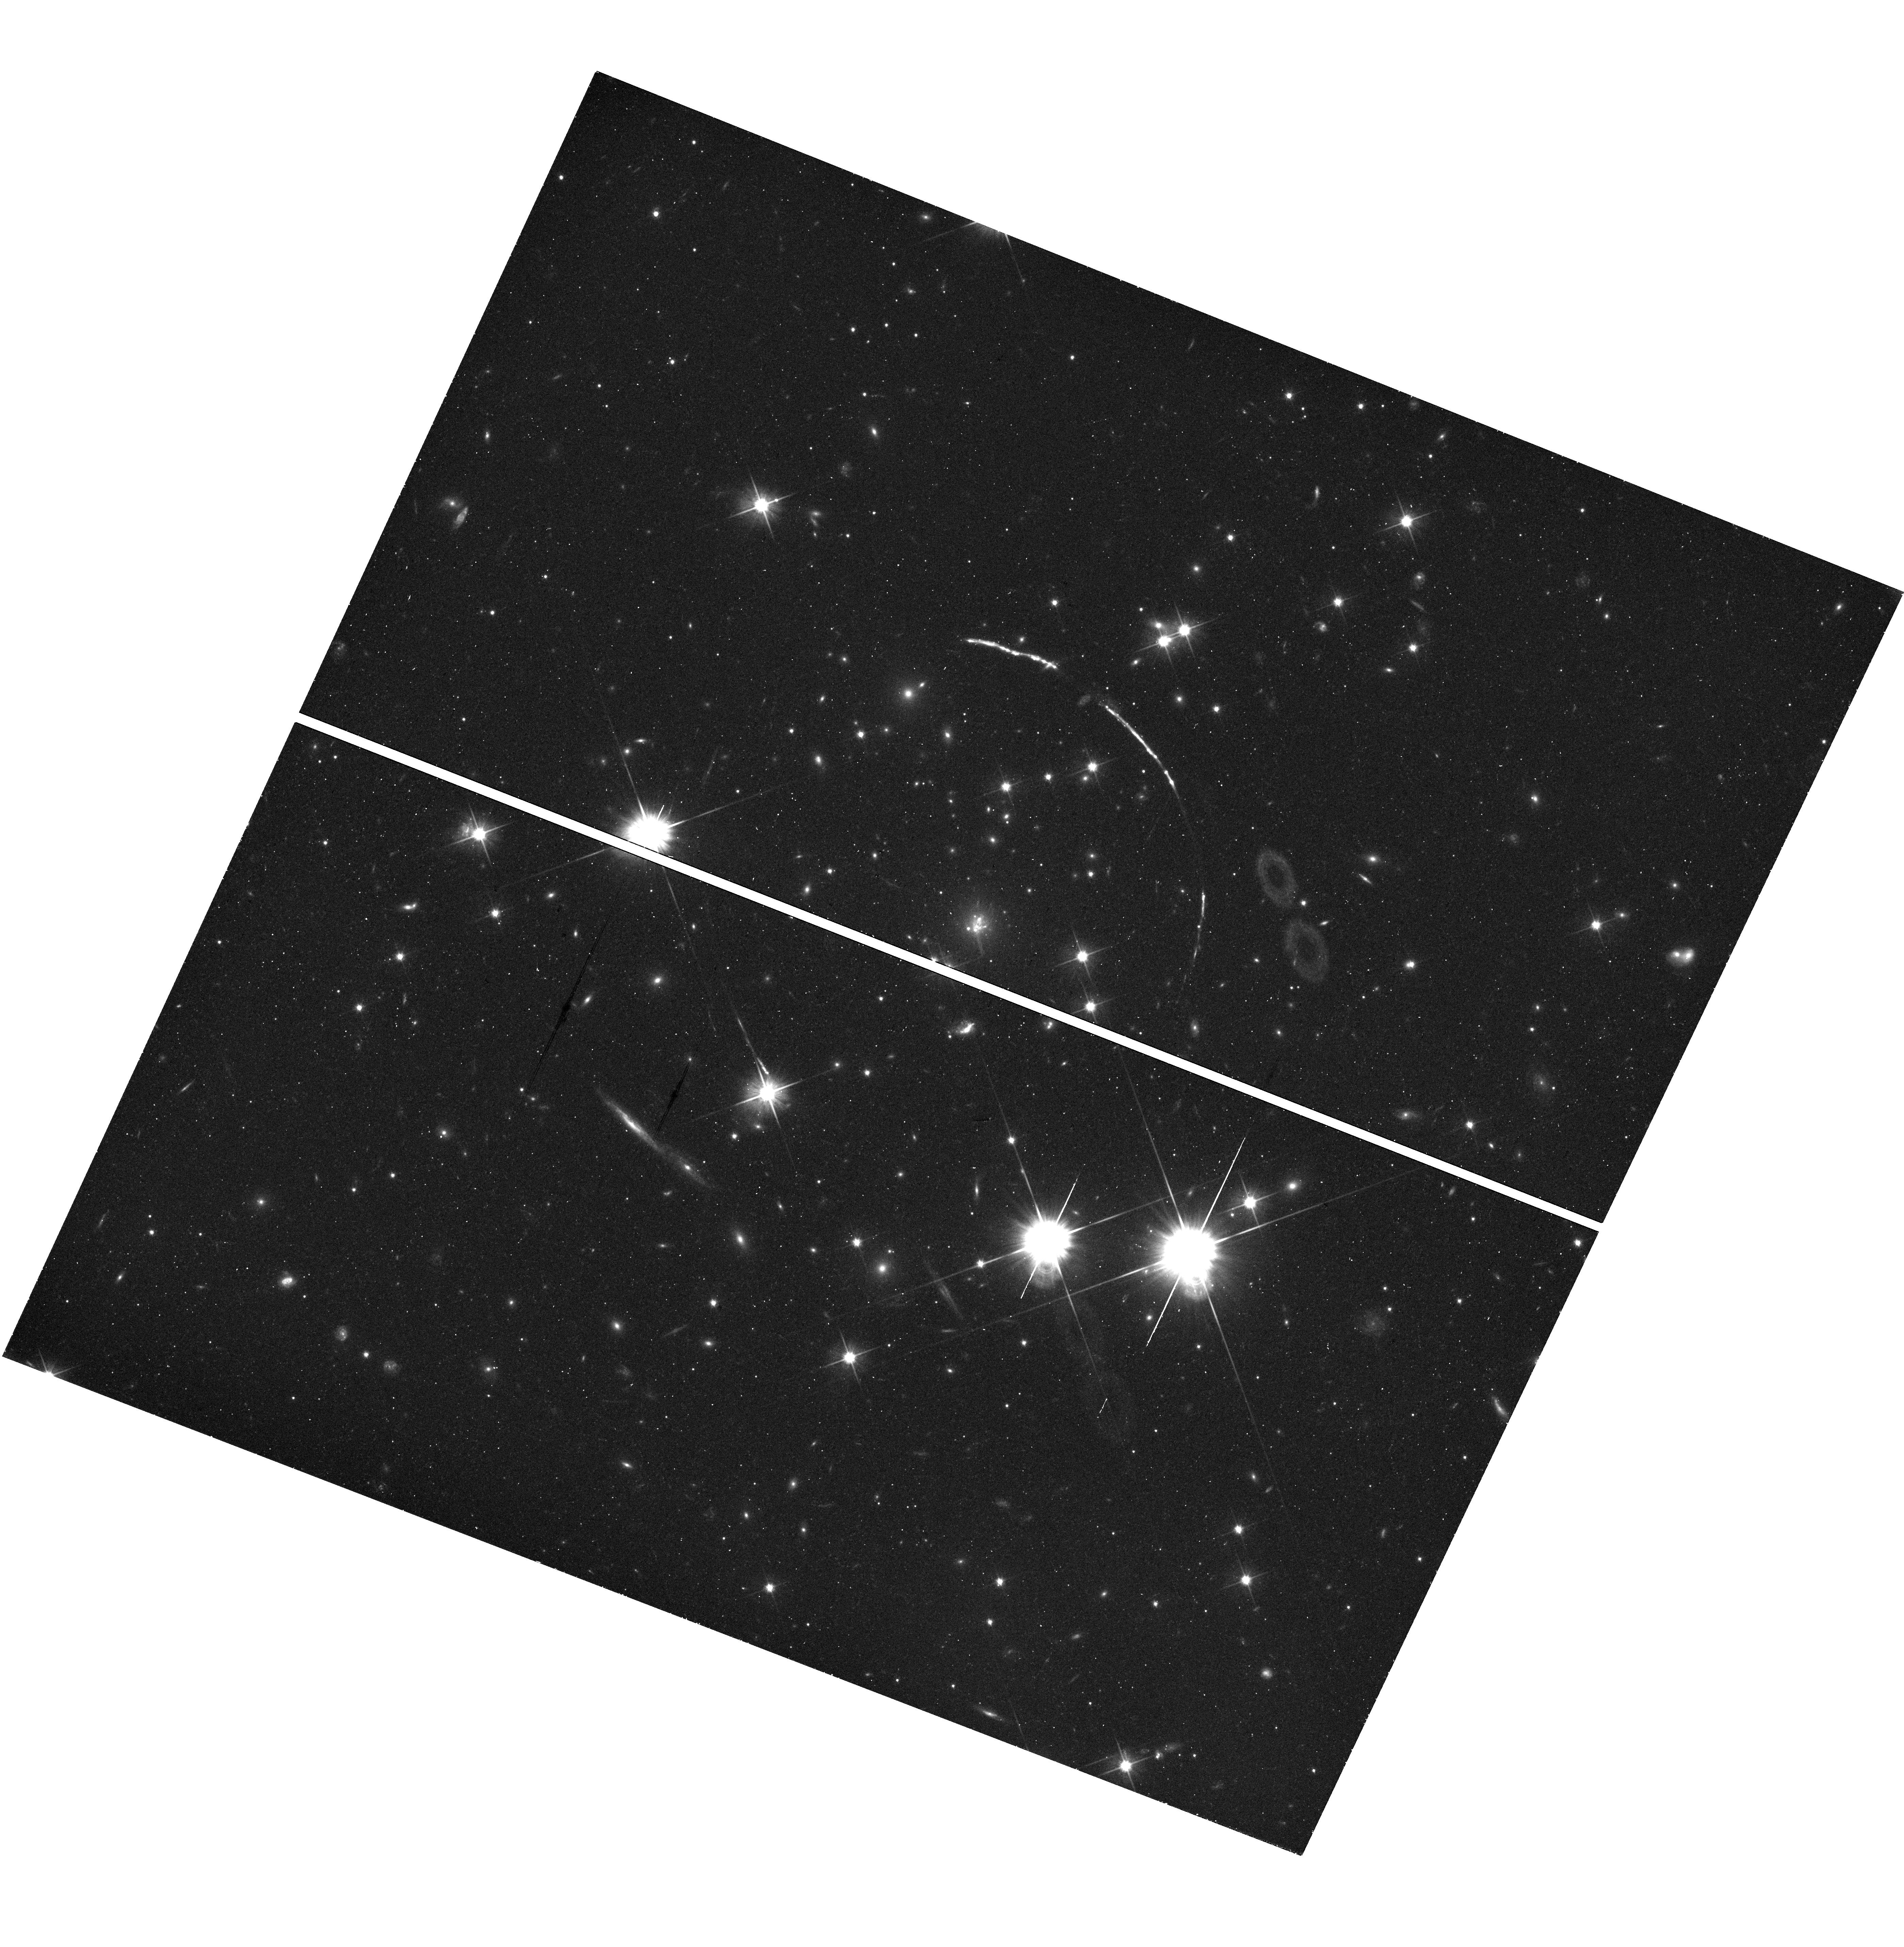
Target: PSZ1-ARC. Instrument: WFC3/UVIS. Filter: F606W. Exposure: 25 min. Observation ID: hst_15377_03_wfc3_uvis_f606w_idpv03

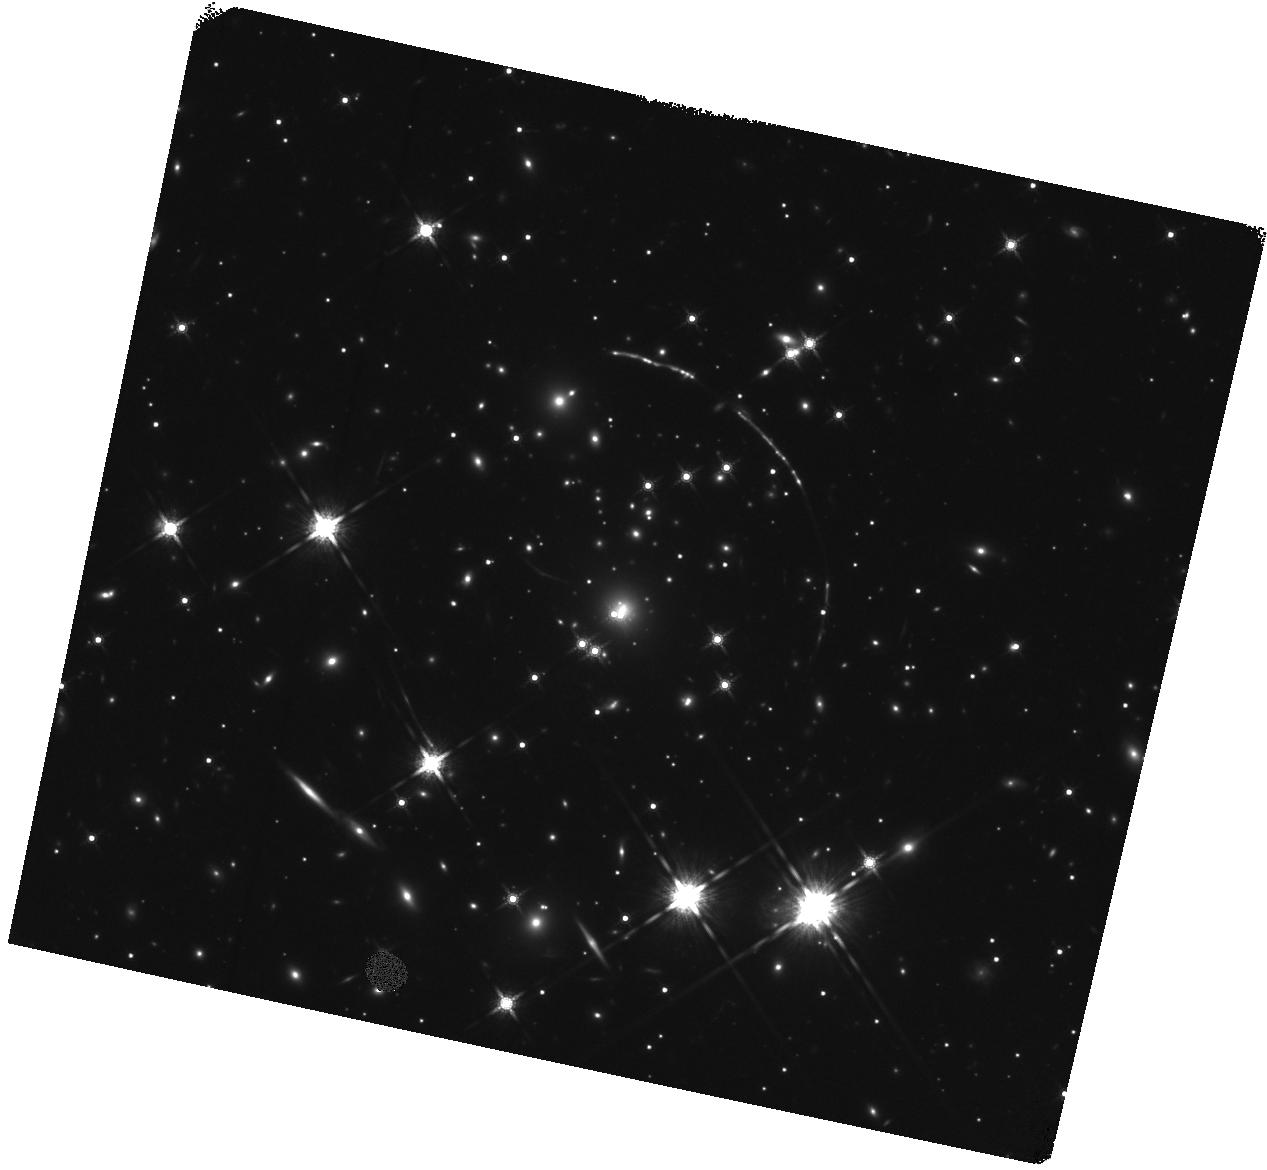
Target: PSZ1-ARC. Instrument: WFC3/IR. Filter: F160W. Exposure: 23 min. Observation ID: hst_15377_01_wfc3_ir_f160w_idpv01

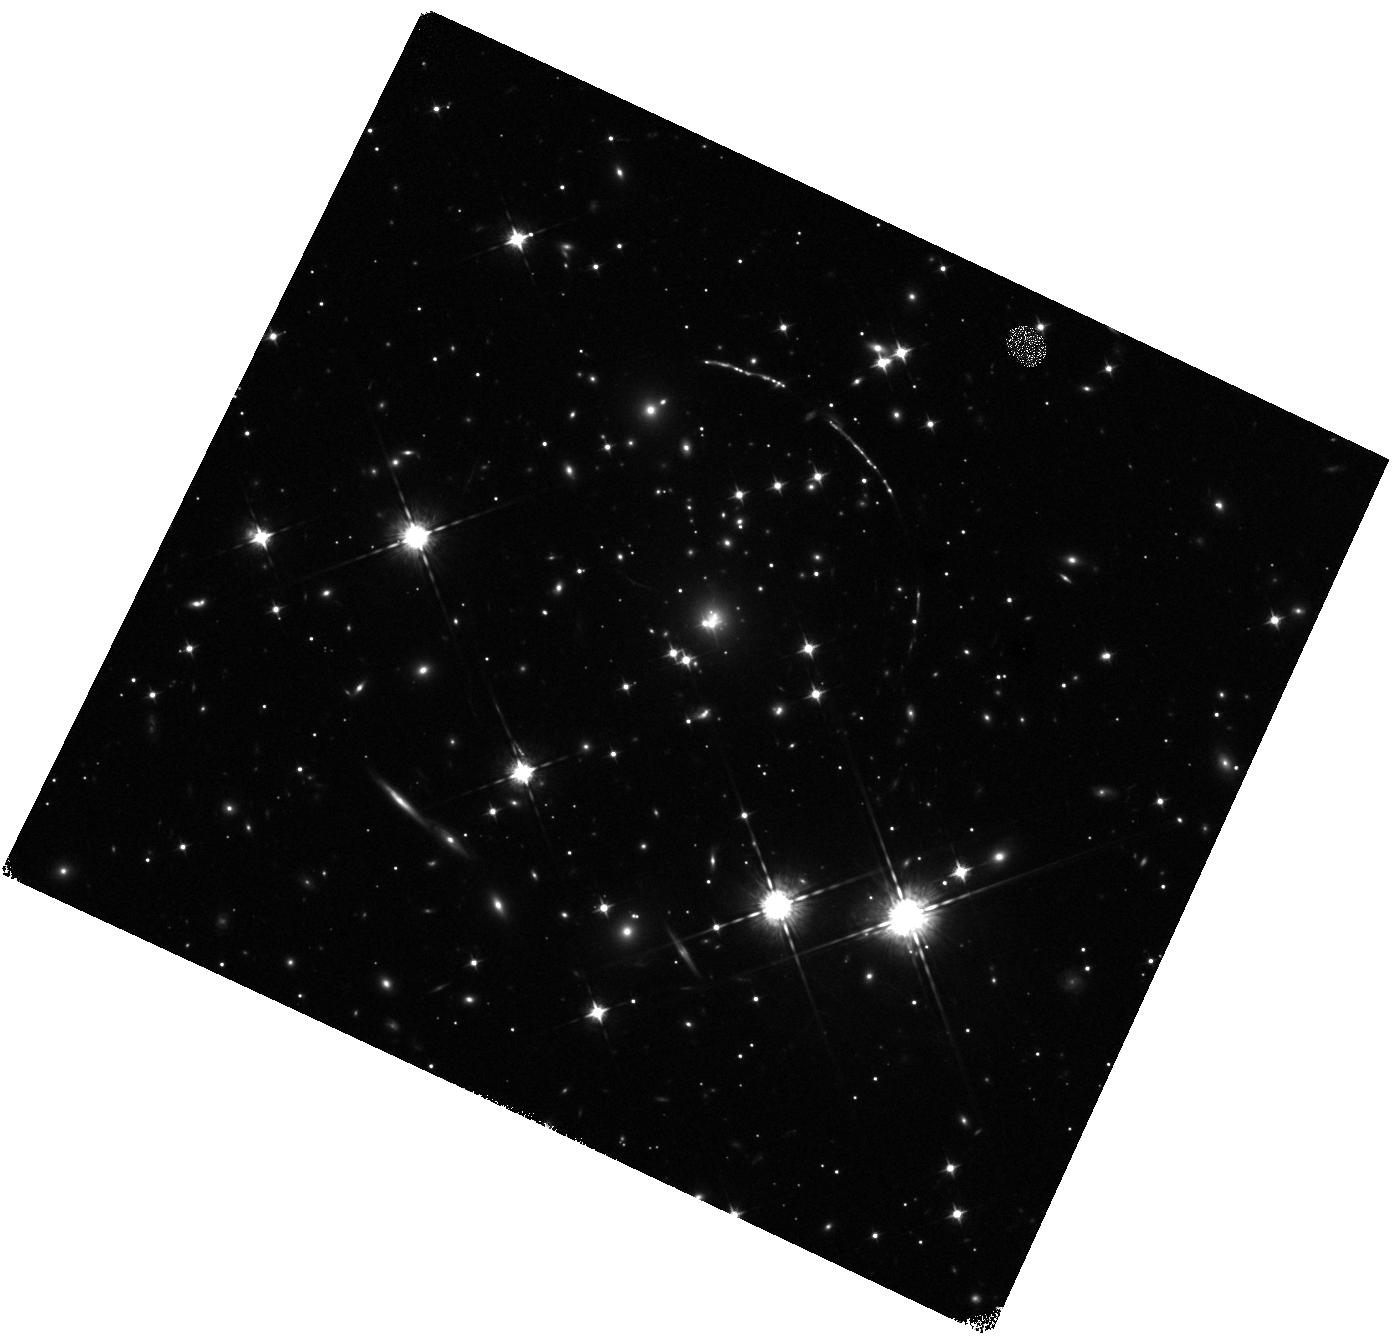
Target: PSZ1-ARC. Instrument: WFC3/IR. Filter: F098M. Exposure: 23 min. Observation ID: hst_15377_03_wfc3_ir_f098m_idpv03

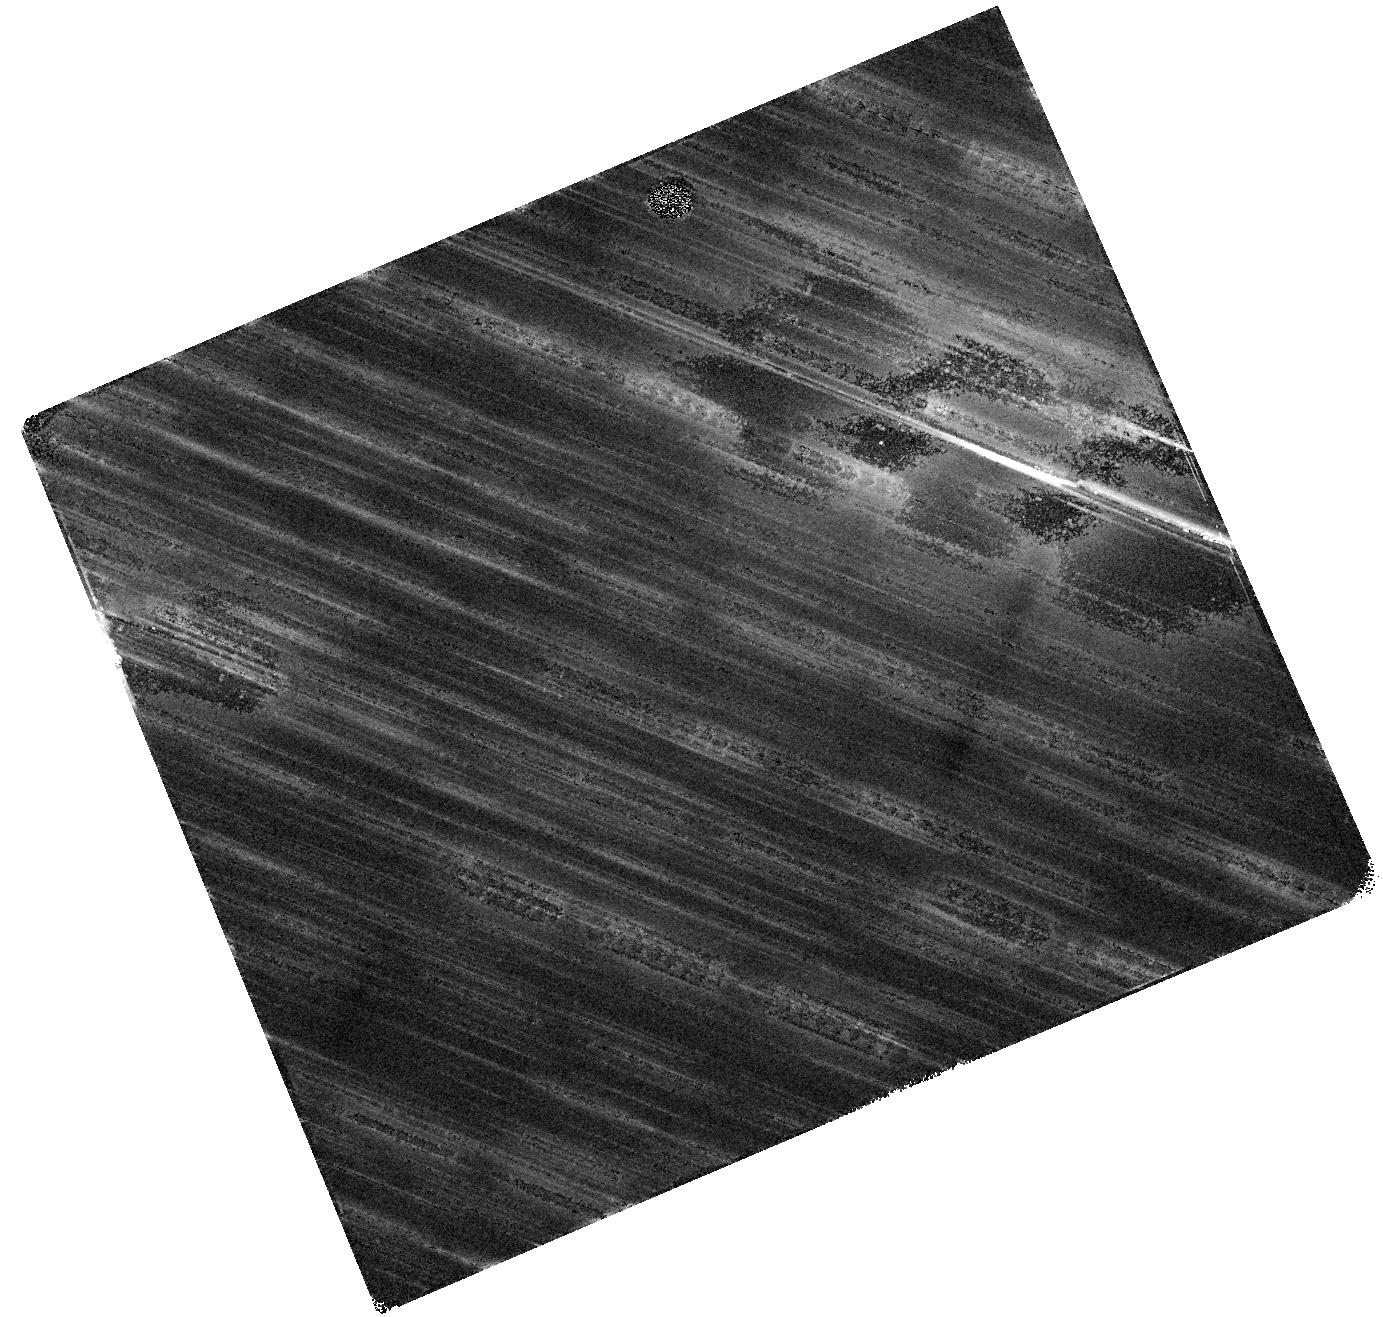
Target: PSZ1-ARC. Instrument: WFC3/IR. Filter: F125W. Exposure: 23 min. Observation ID: hst_15377_55_wfc3_ir_f125w_idpv55

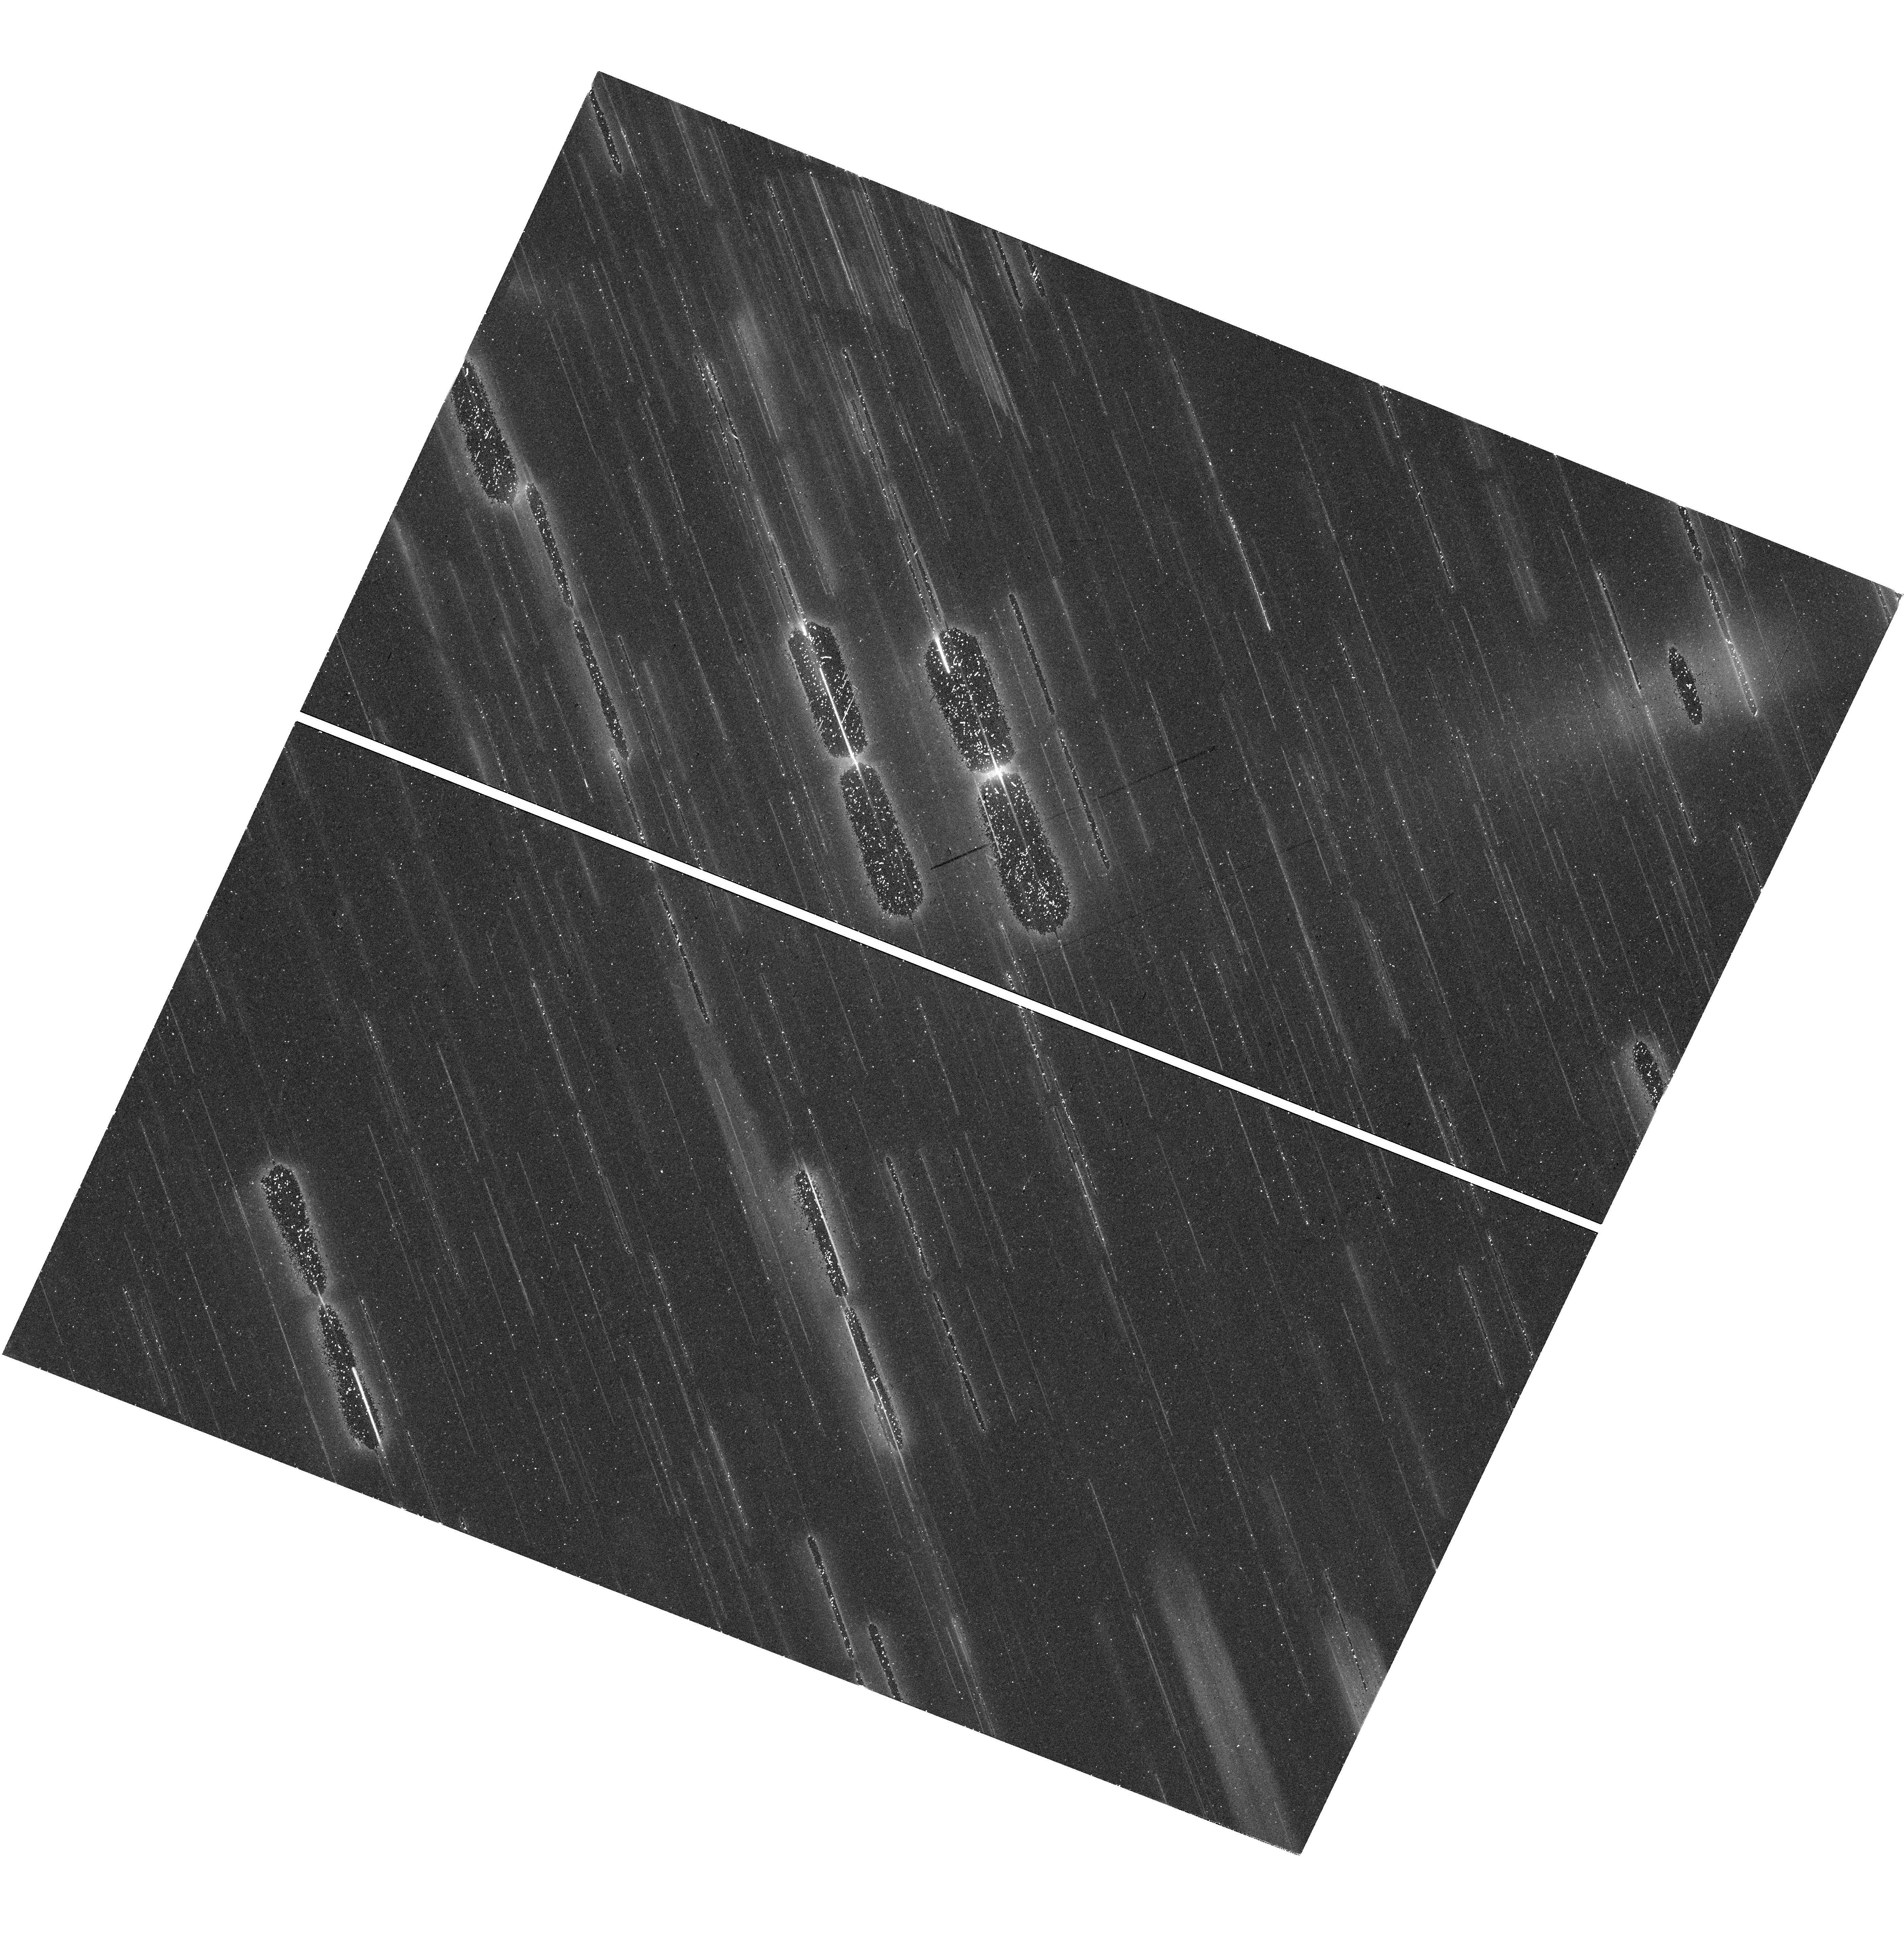
Target: PSZ1-ARC. Instrument: WFC3/UVIS. Filter: F606W. Exposure: 25 min. Observation ID: hst_15377_02_wfc3_uvis_f606w_idpv02

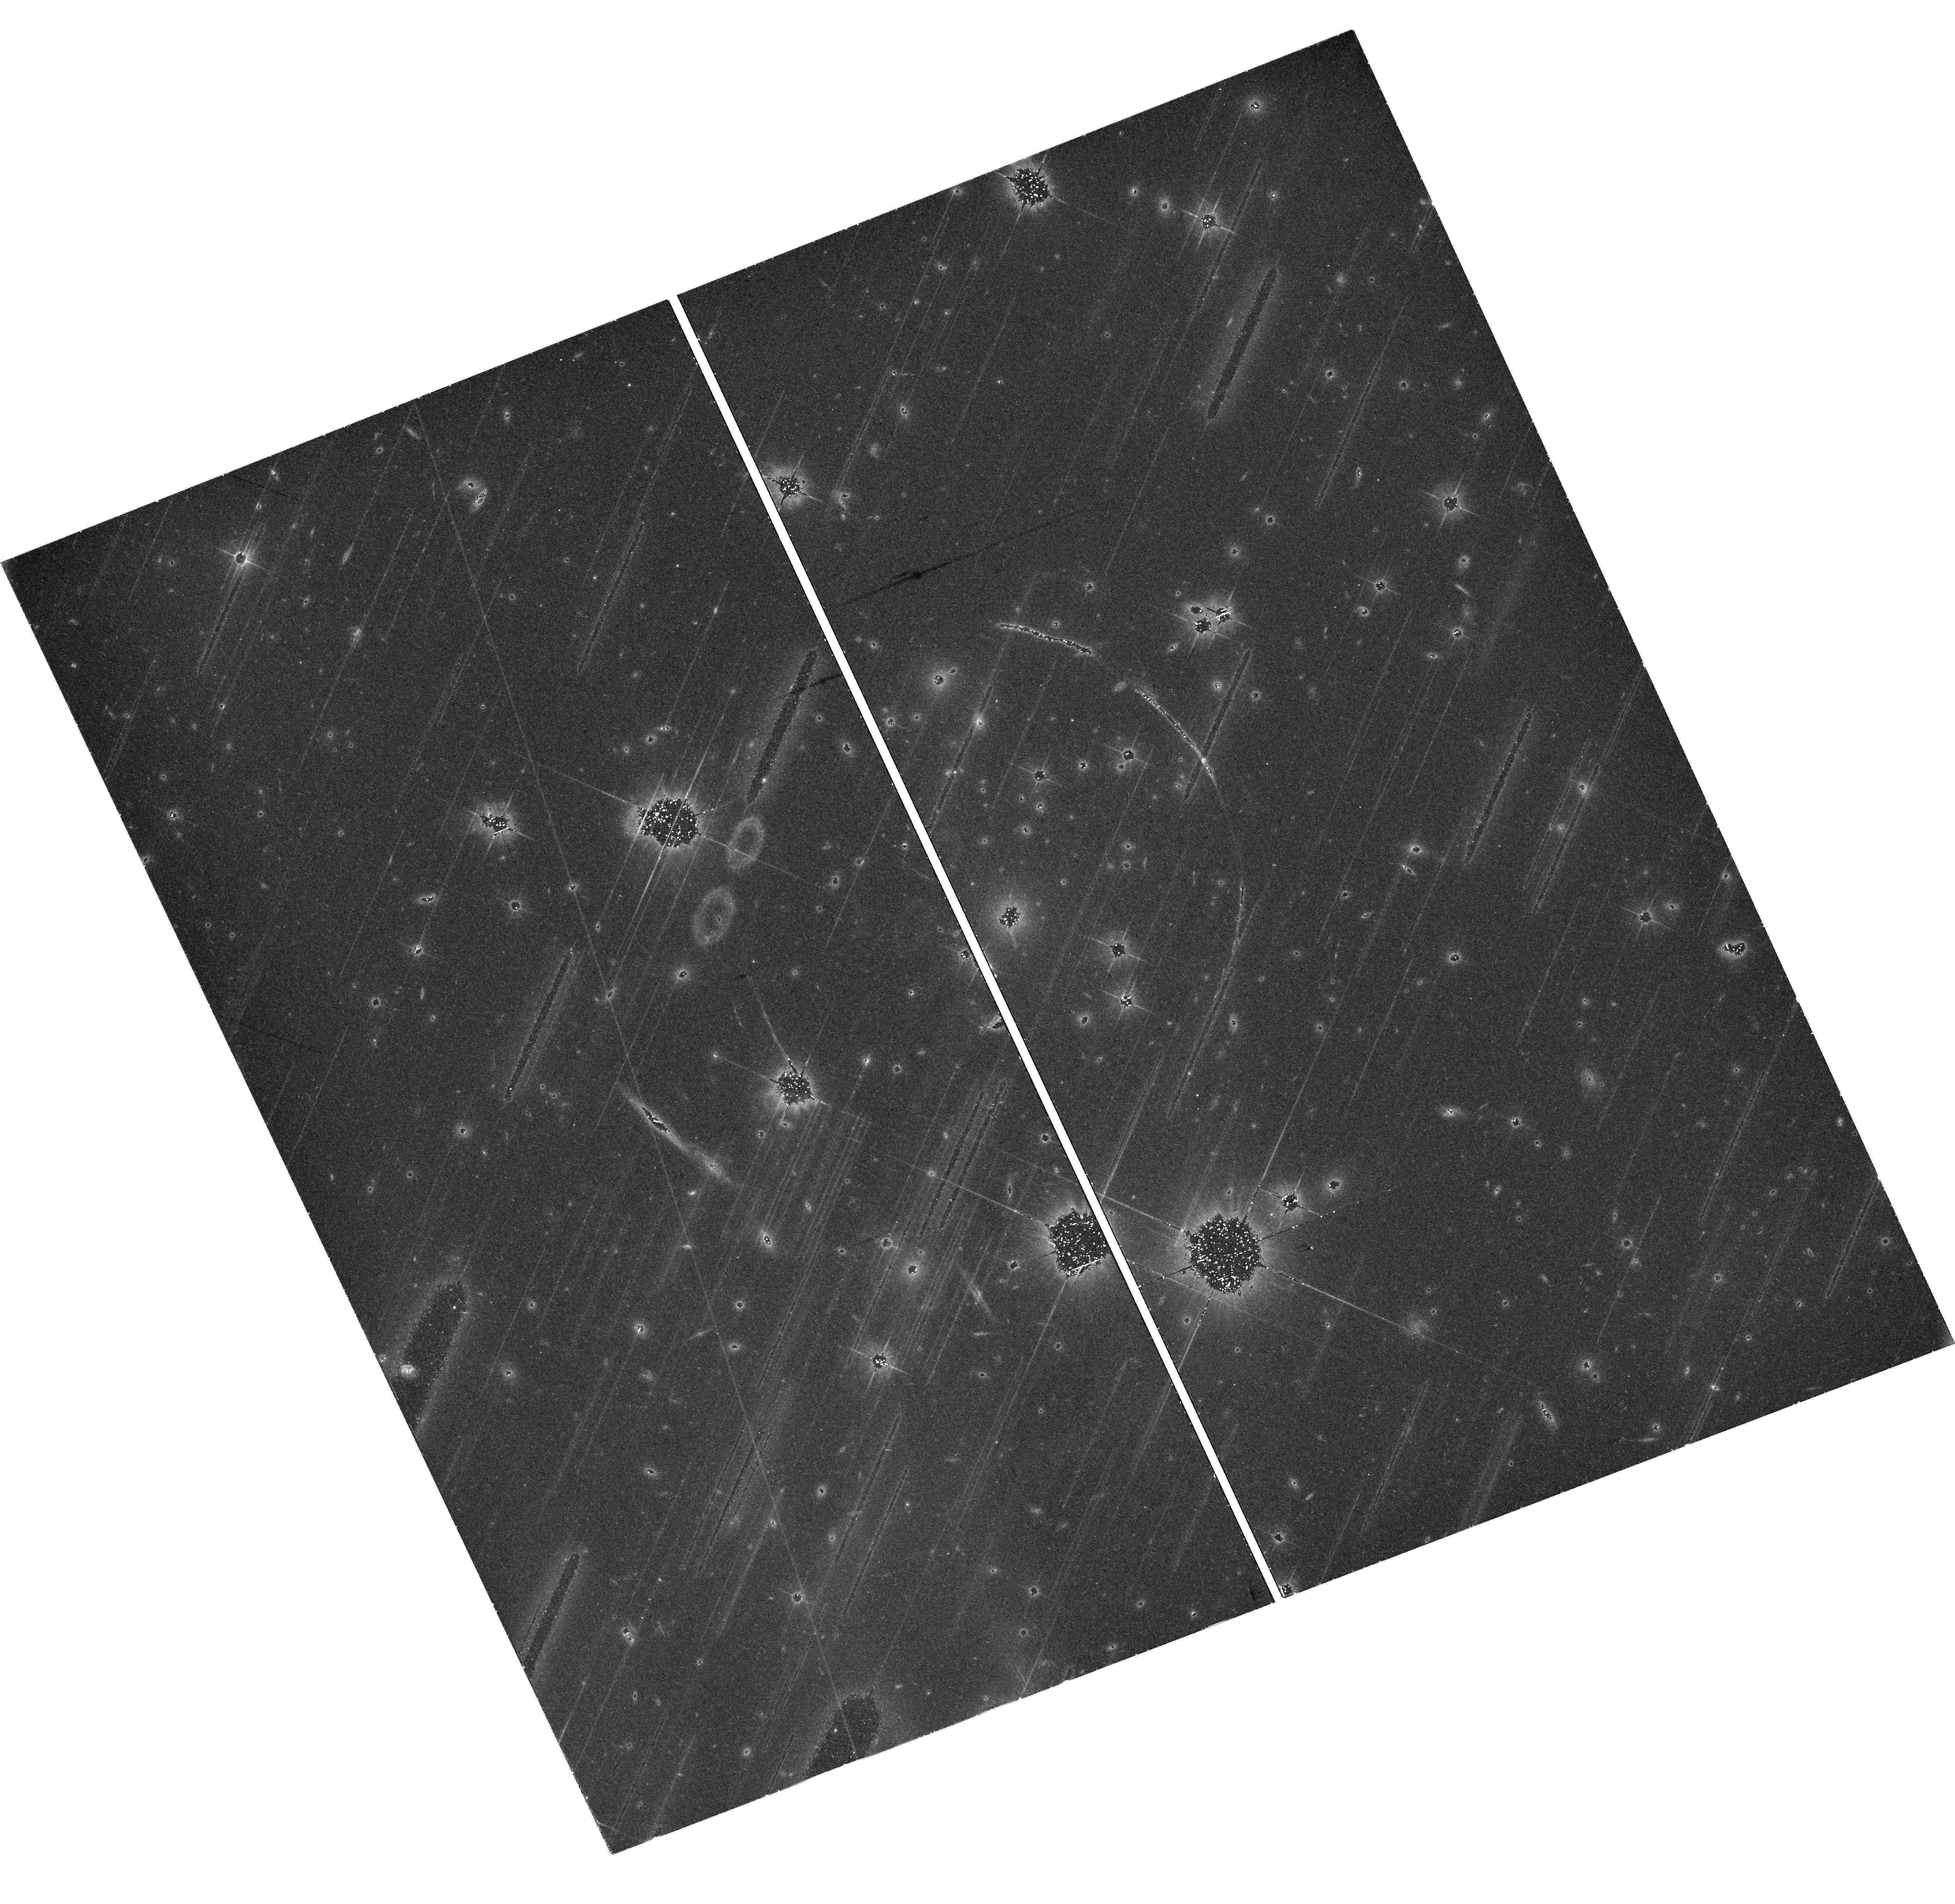
Target: PSZ1-ARC. Instrument: WFC3/UVIS. Filter: F606W. Exposure: 50 min. Observation ID: hst_15377_04_wfc3_uvis_f606w_idpv04

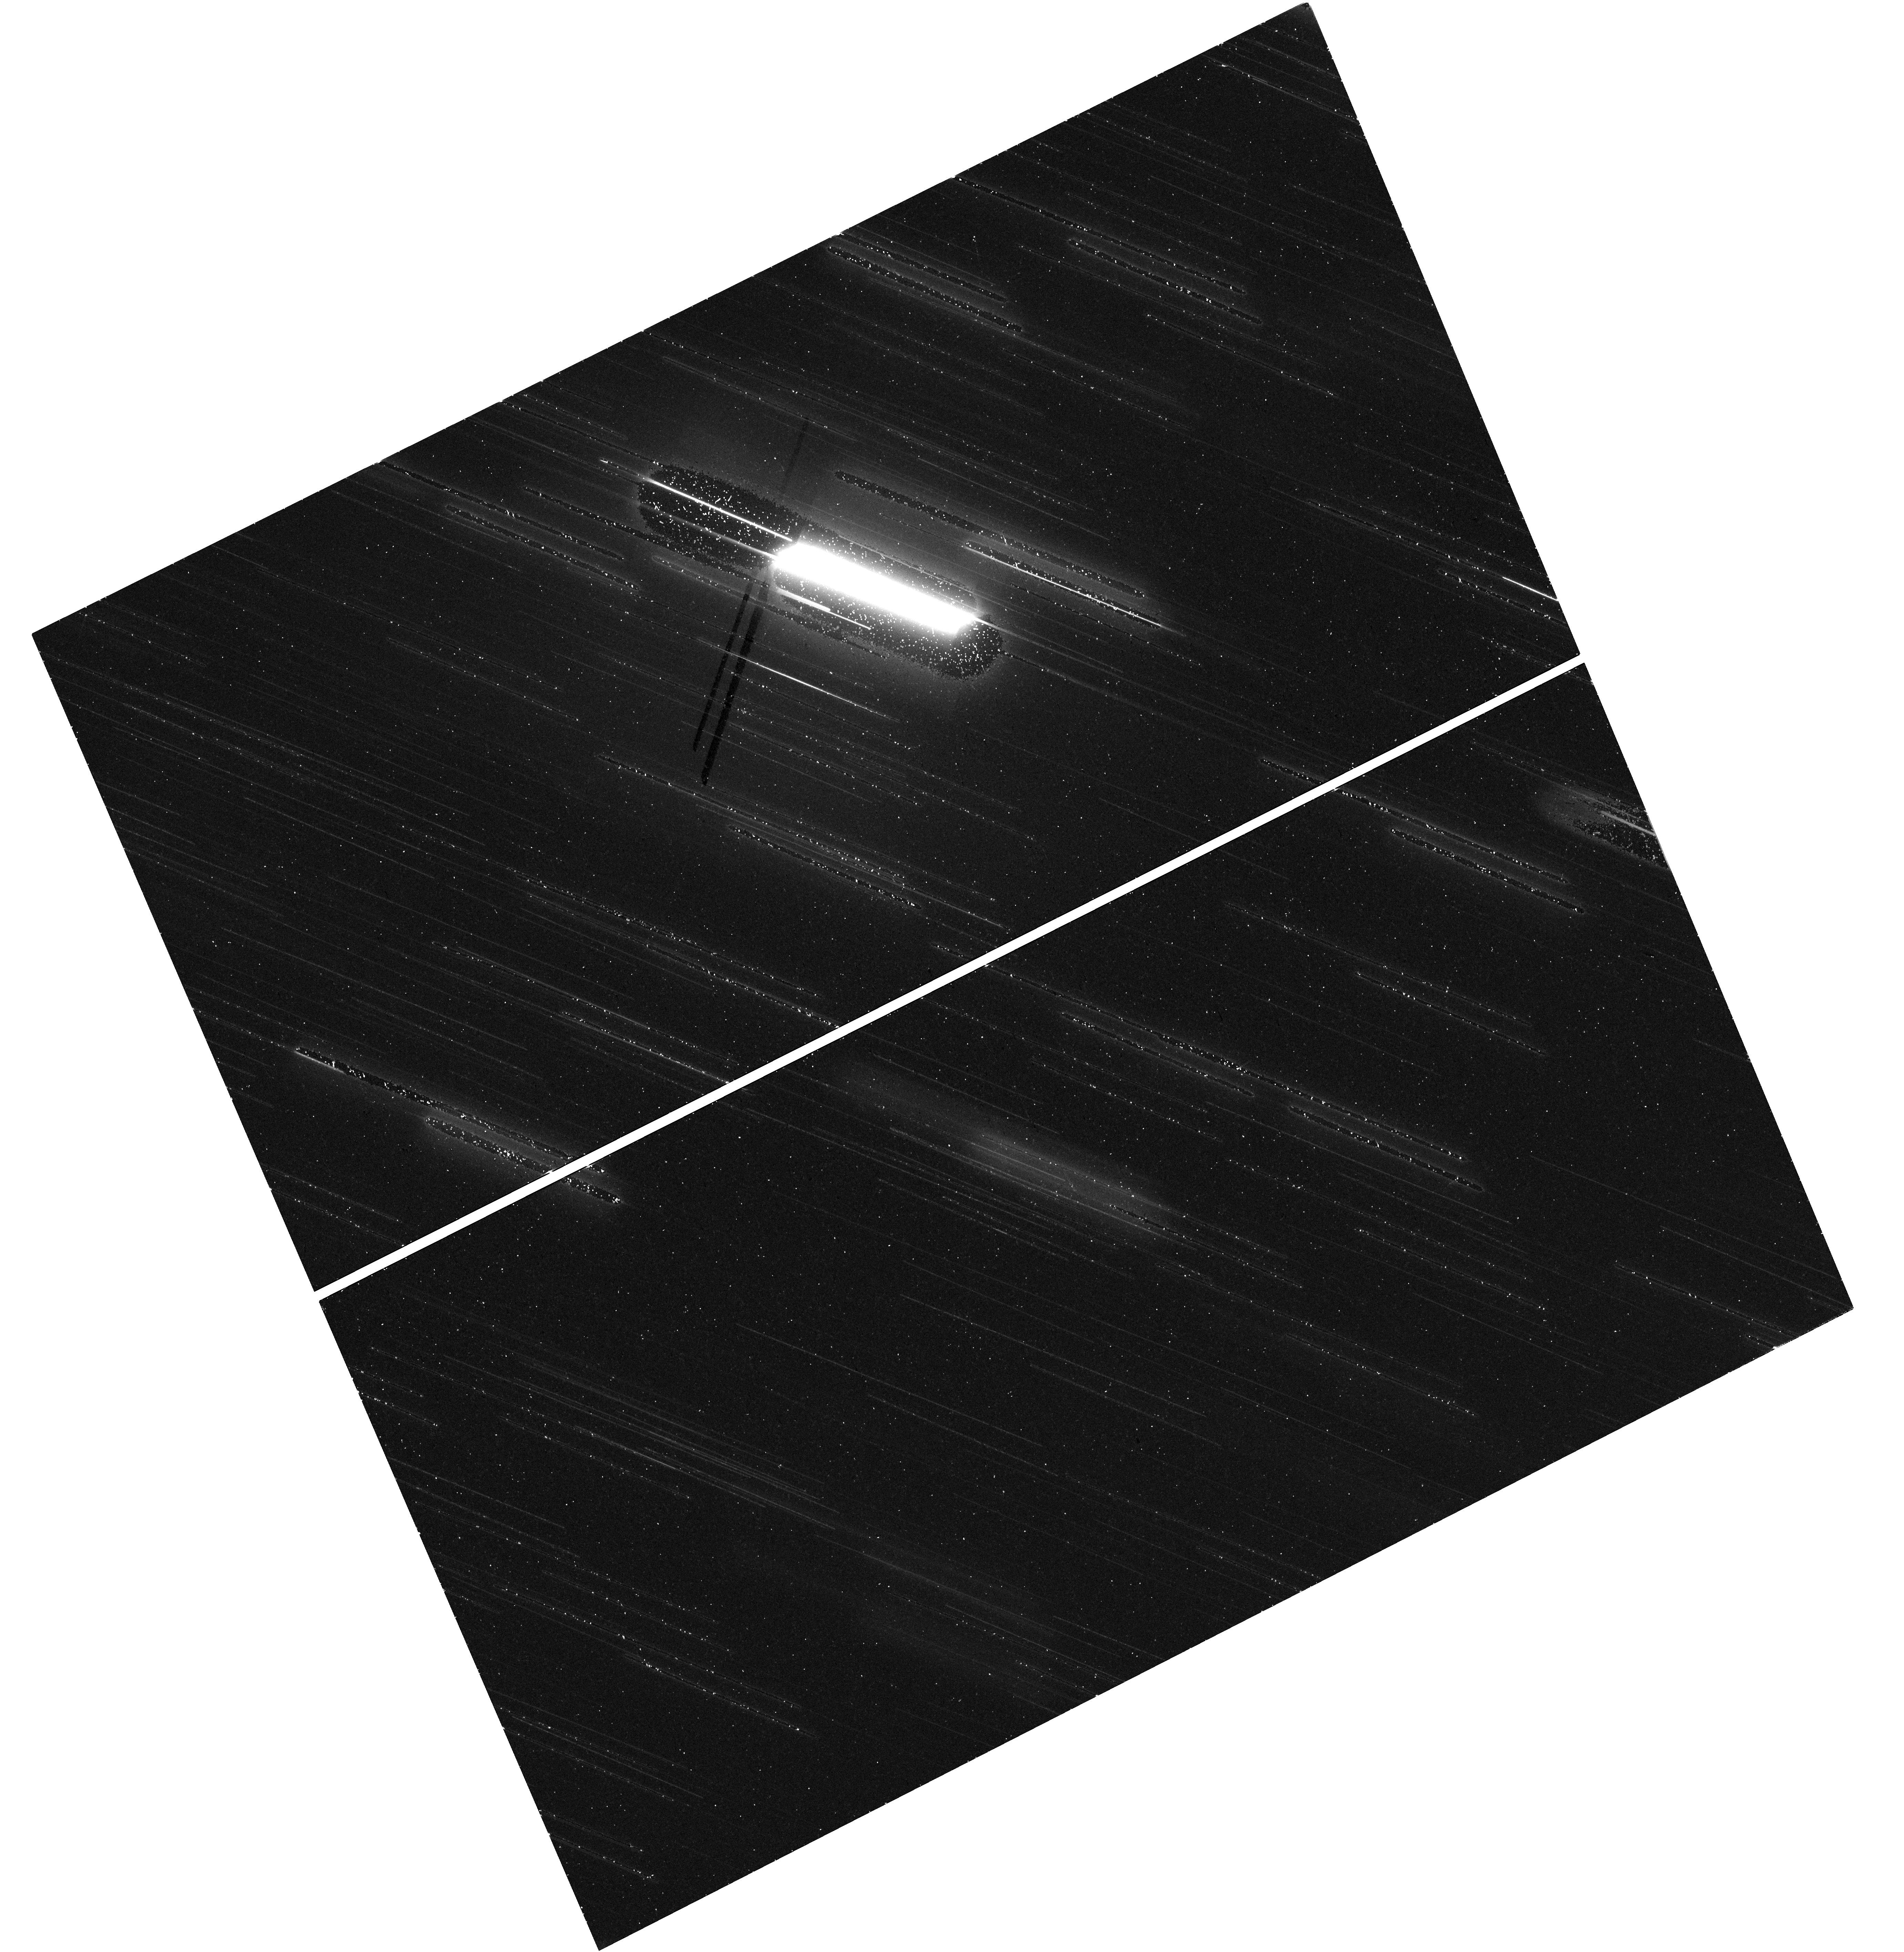
Target: PSZ1-ARC. Instrument: WFC3/UVIS. Filter: F606W. Exposure: 24 min. Observation ID: hst_15377_55_wfc3_uvis_f606w_idpv55

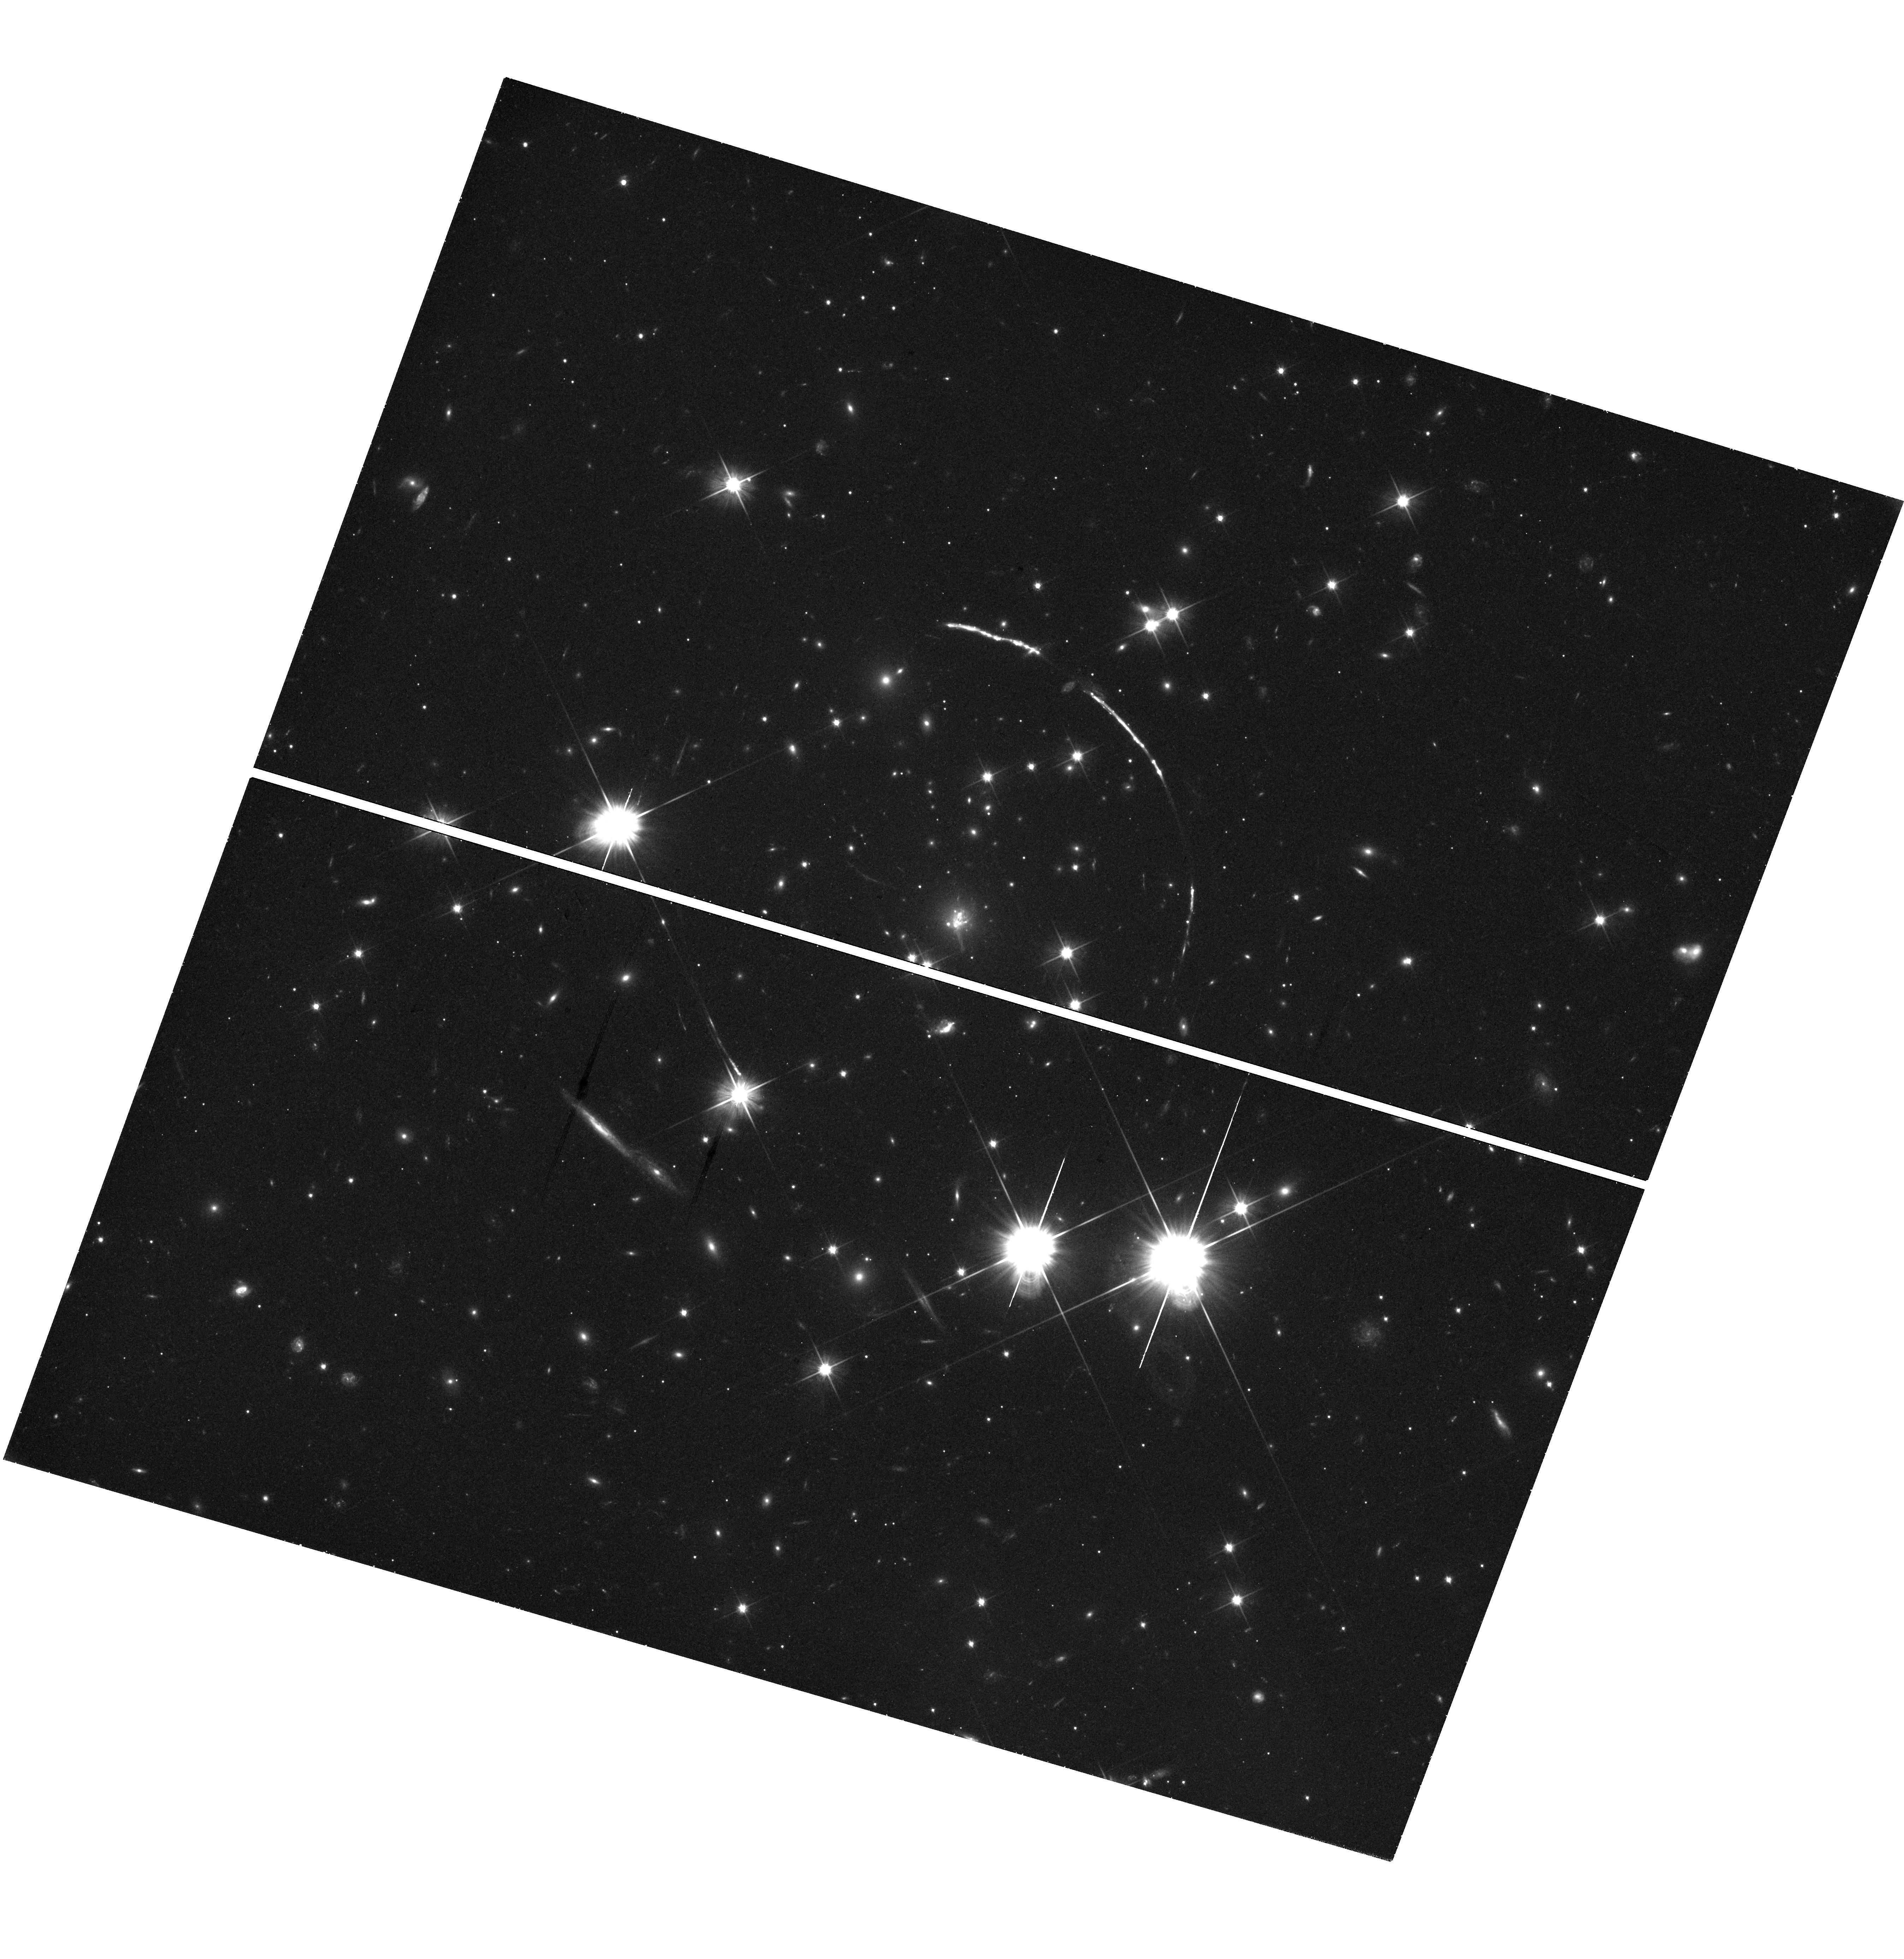
Target: PSZ1-ARC. Instrument: WFC3/UVIS. Filter: F606W. Exposure: 49 min. Observation ID: hst_15377_54_wfc3_uvis_f606w_idpv54

Does the Brightest Strongly Lensed Galaxy Contain An AGN? (PI: Bayliss, Matthew)

We have recently discovered the brightest lensed galaxy known. Rest-frame UV through optical spectra reveal a wealth of spectral diagnostics, providing a unique window on the physical conditions of star formation at the epoch when most stars formed. The major caveat is that at present, we do not know whether this lensed galaxy hosts an AGN that is contributing substantially to the ionizing photon flux, effectively throwing off the nebular line diagnostics. We propose a 40 ks Chandra observation to definitively constrain the X-ray luminosity of an active nucleus, supported by a joint 6 orbit observation with HST to perform complementary UV narrow-band mapping and imaging to support strong lens modeling to interpret the geometry of the lens.